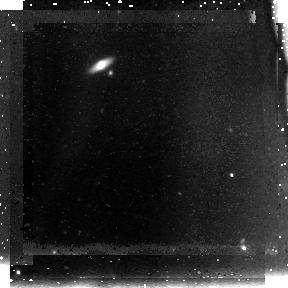
Target: SDFJ132353.1+271631
Instrument: NICMOS/NIC3
Filter: F110W
Exposure: 1.5 h
Observation ID: na2k10010

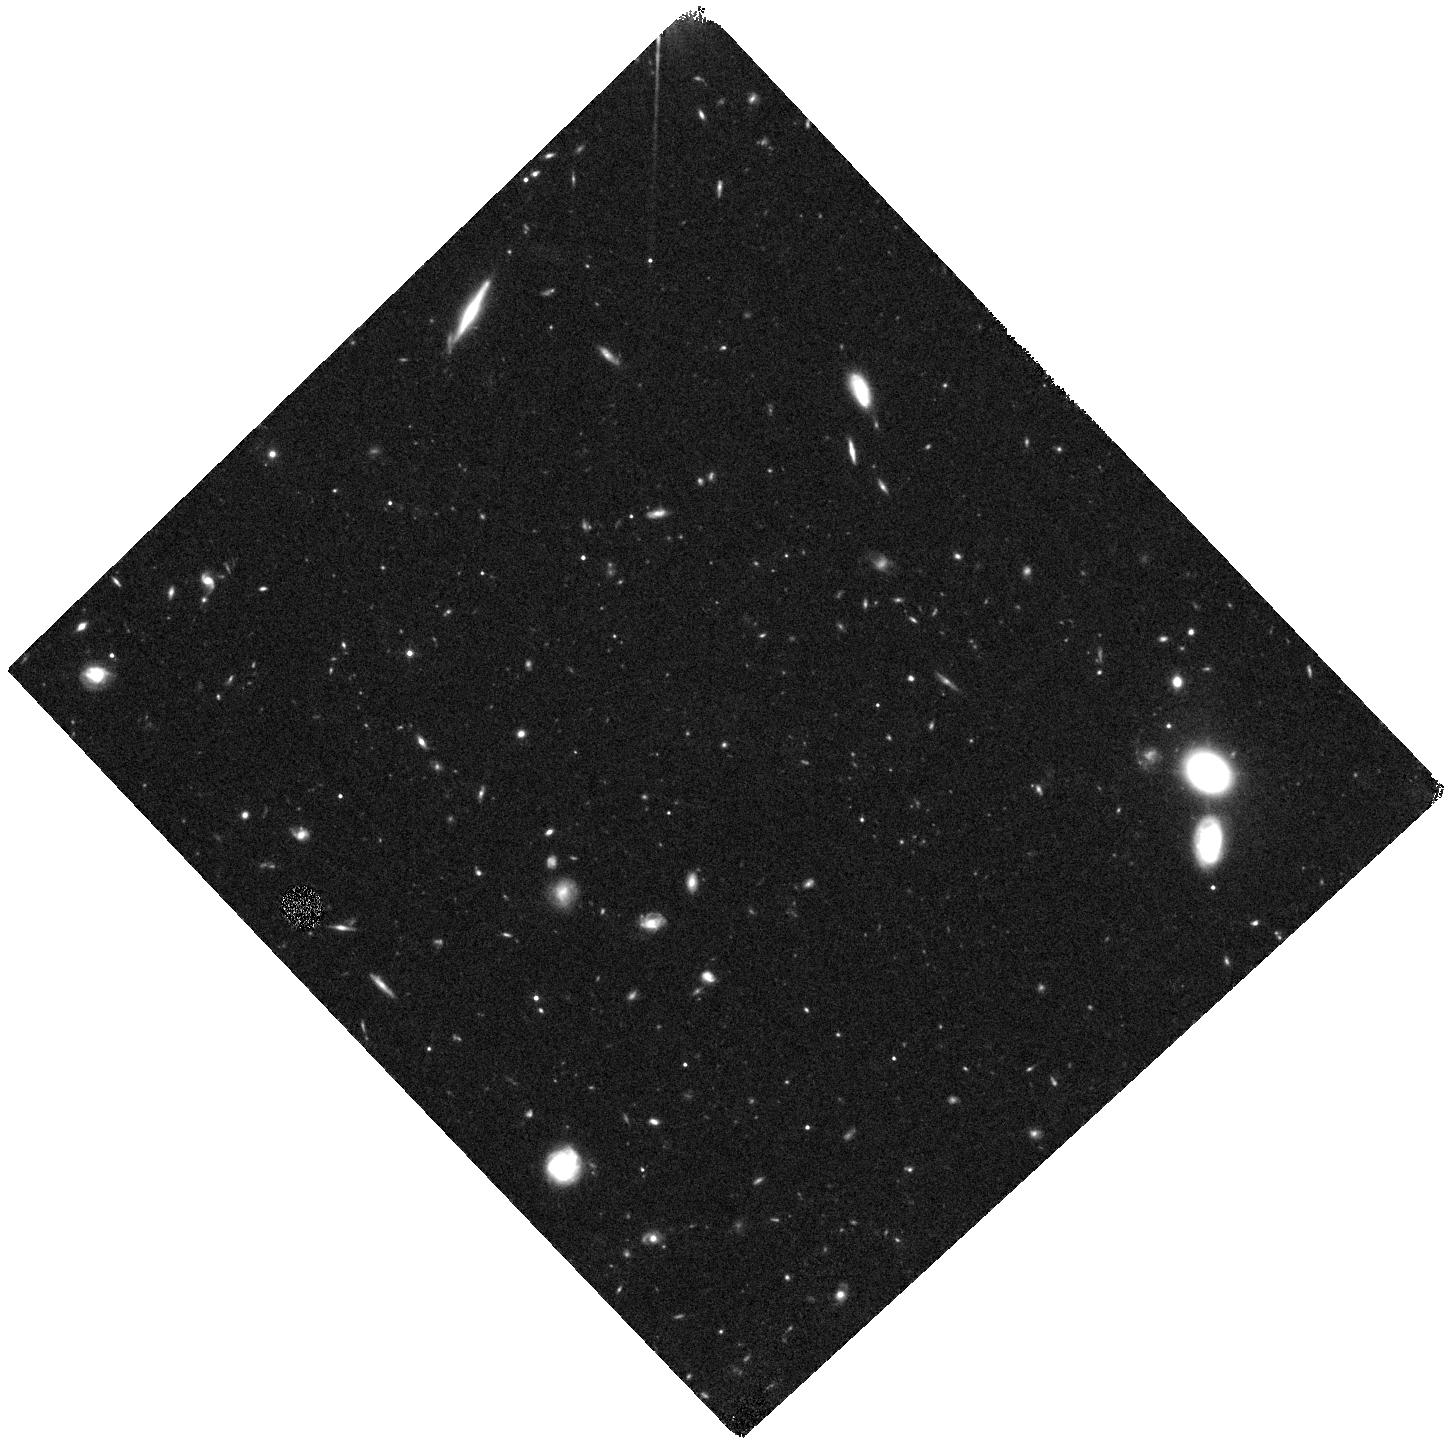
Target: SDFJ132522.3+273520
Instrument: WFC3/IR
Filter: F125W
Exposure: 40 min
Observation ID: hst_11149_06_wfc3_ir_f125w_ia2k06

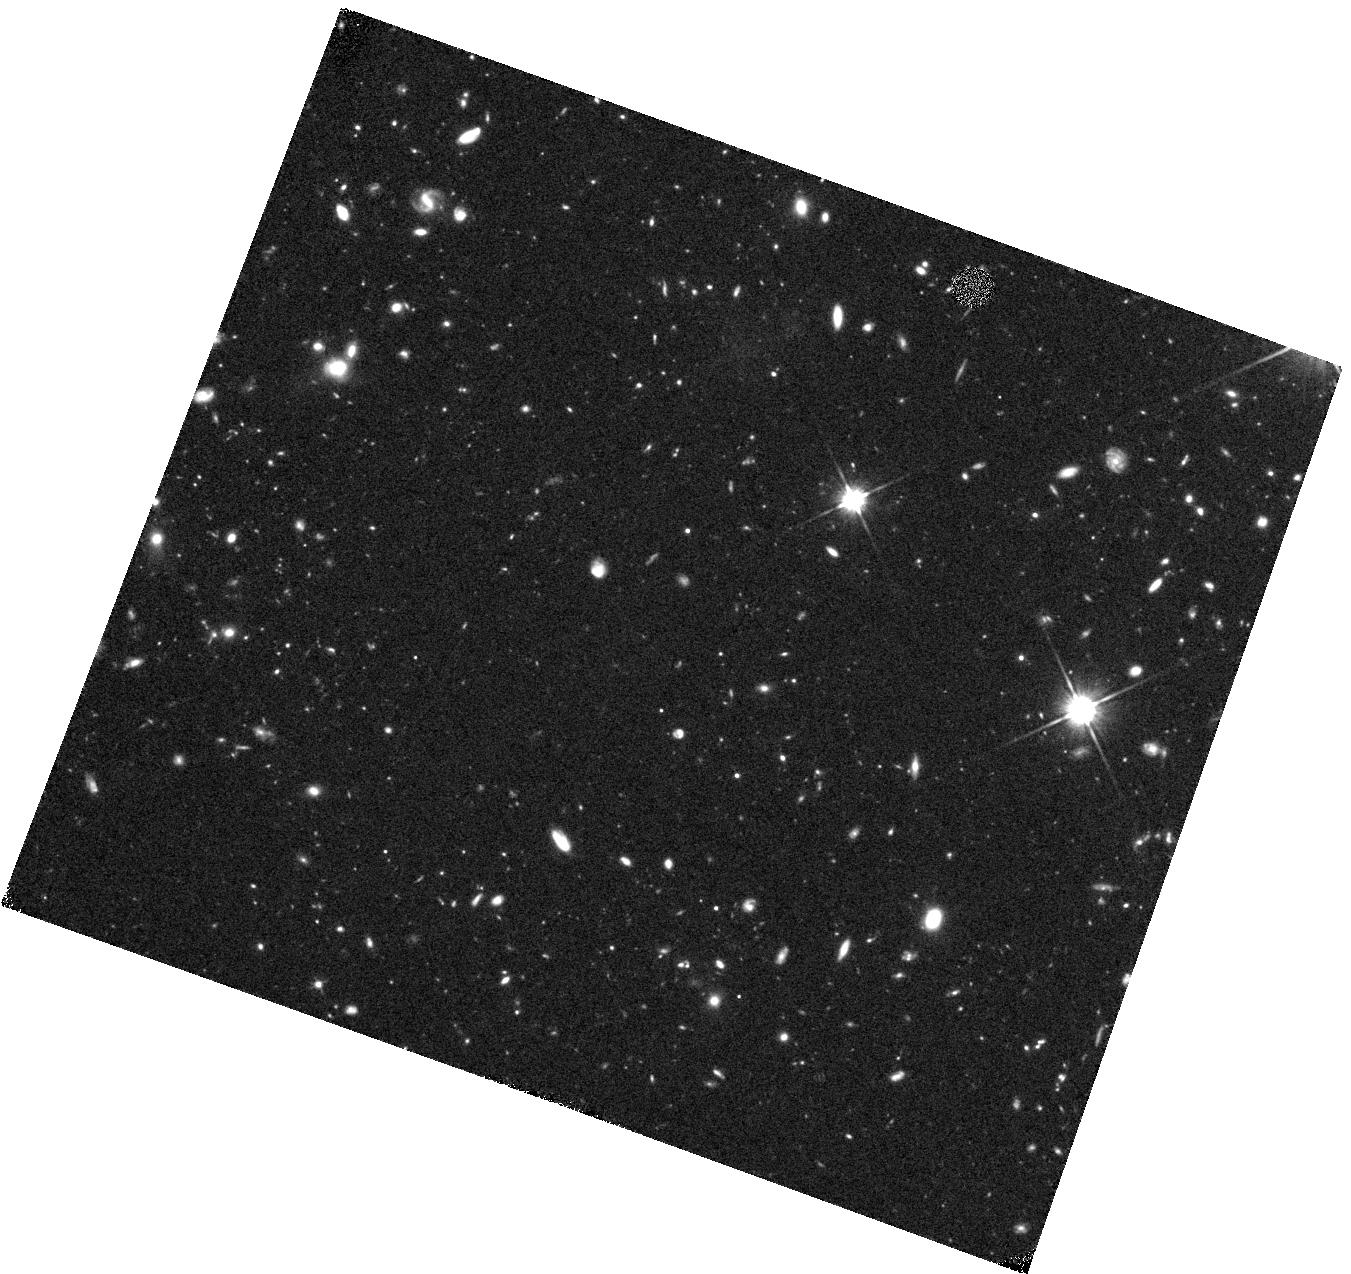
Target: SDFJ132423.7+273324
Instrument: WFC3/IR
Filter: F110W
Exposure: 40 min
Observation ID: hst_11149_03_wfc3_ir_f110w_ia2k03

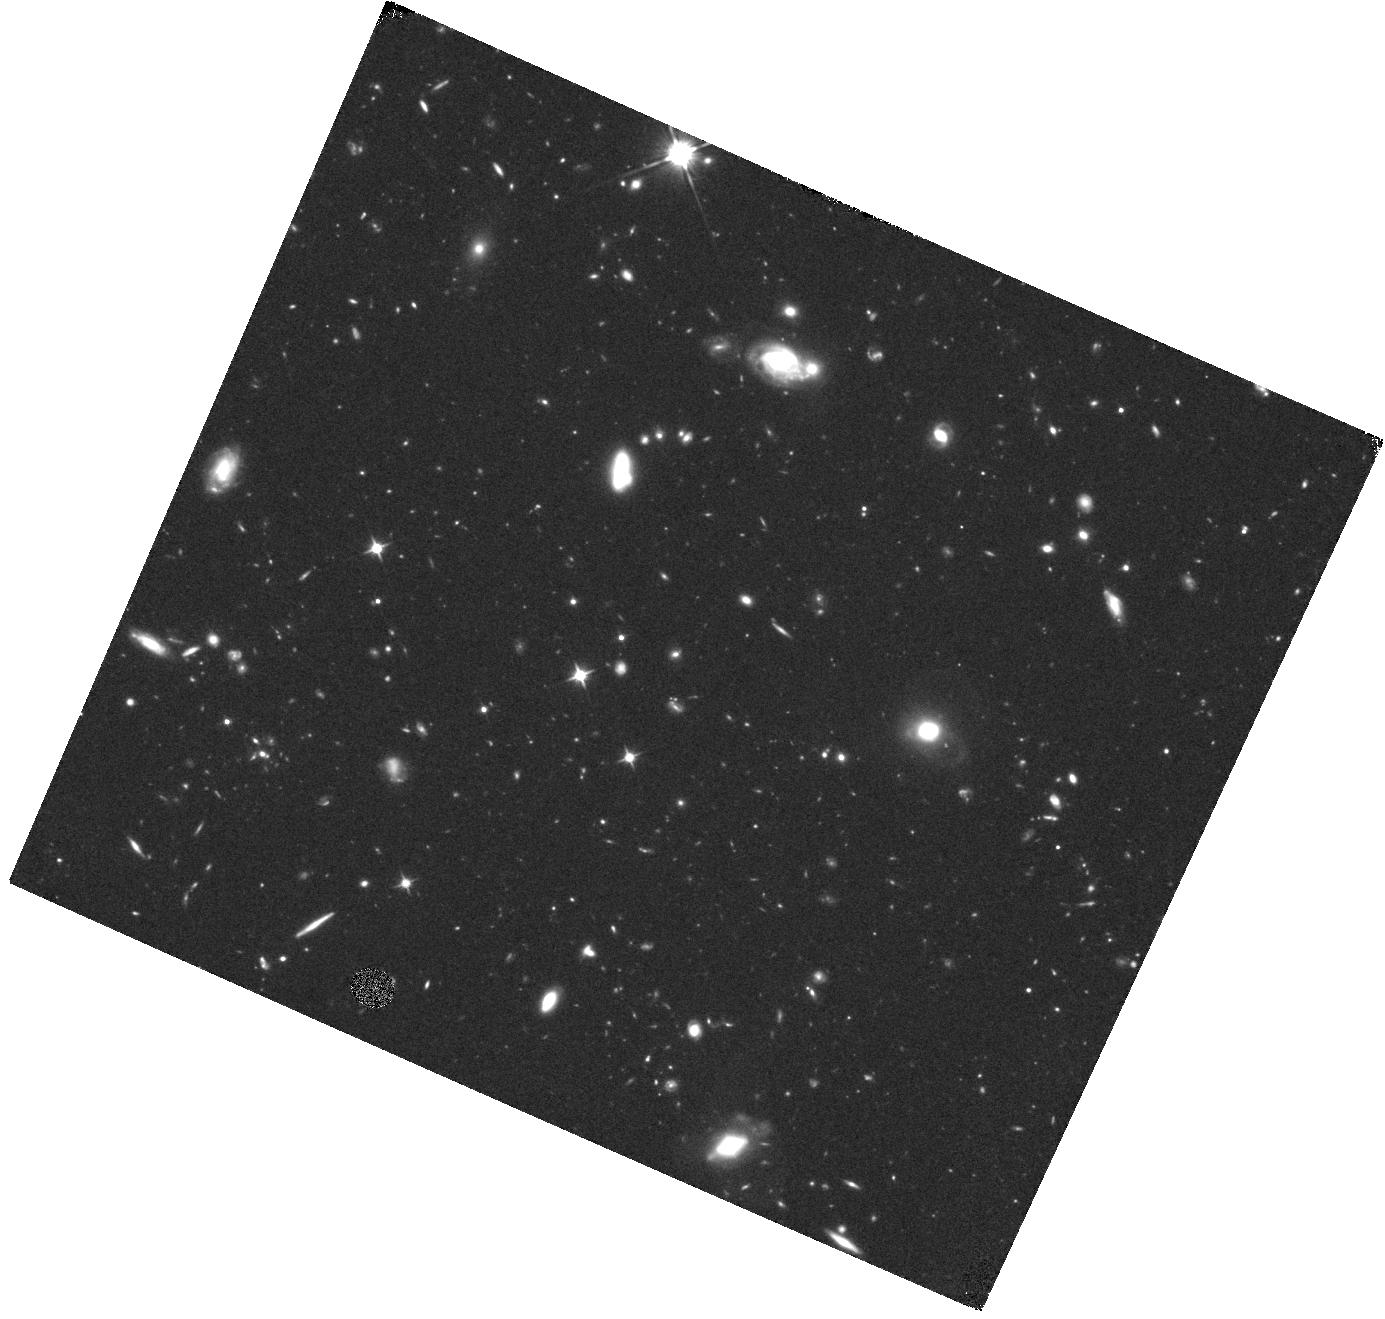
Target: SDFJ132416.4+271907
Instrument: WFC3/IR
Filter: F110W
Exposure: 40 min
Observation ID: hst_11149_20_wfc3_ir_f110w_ia2k20

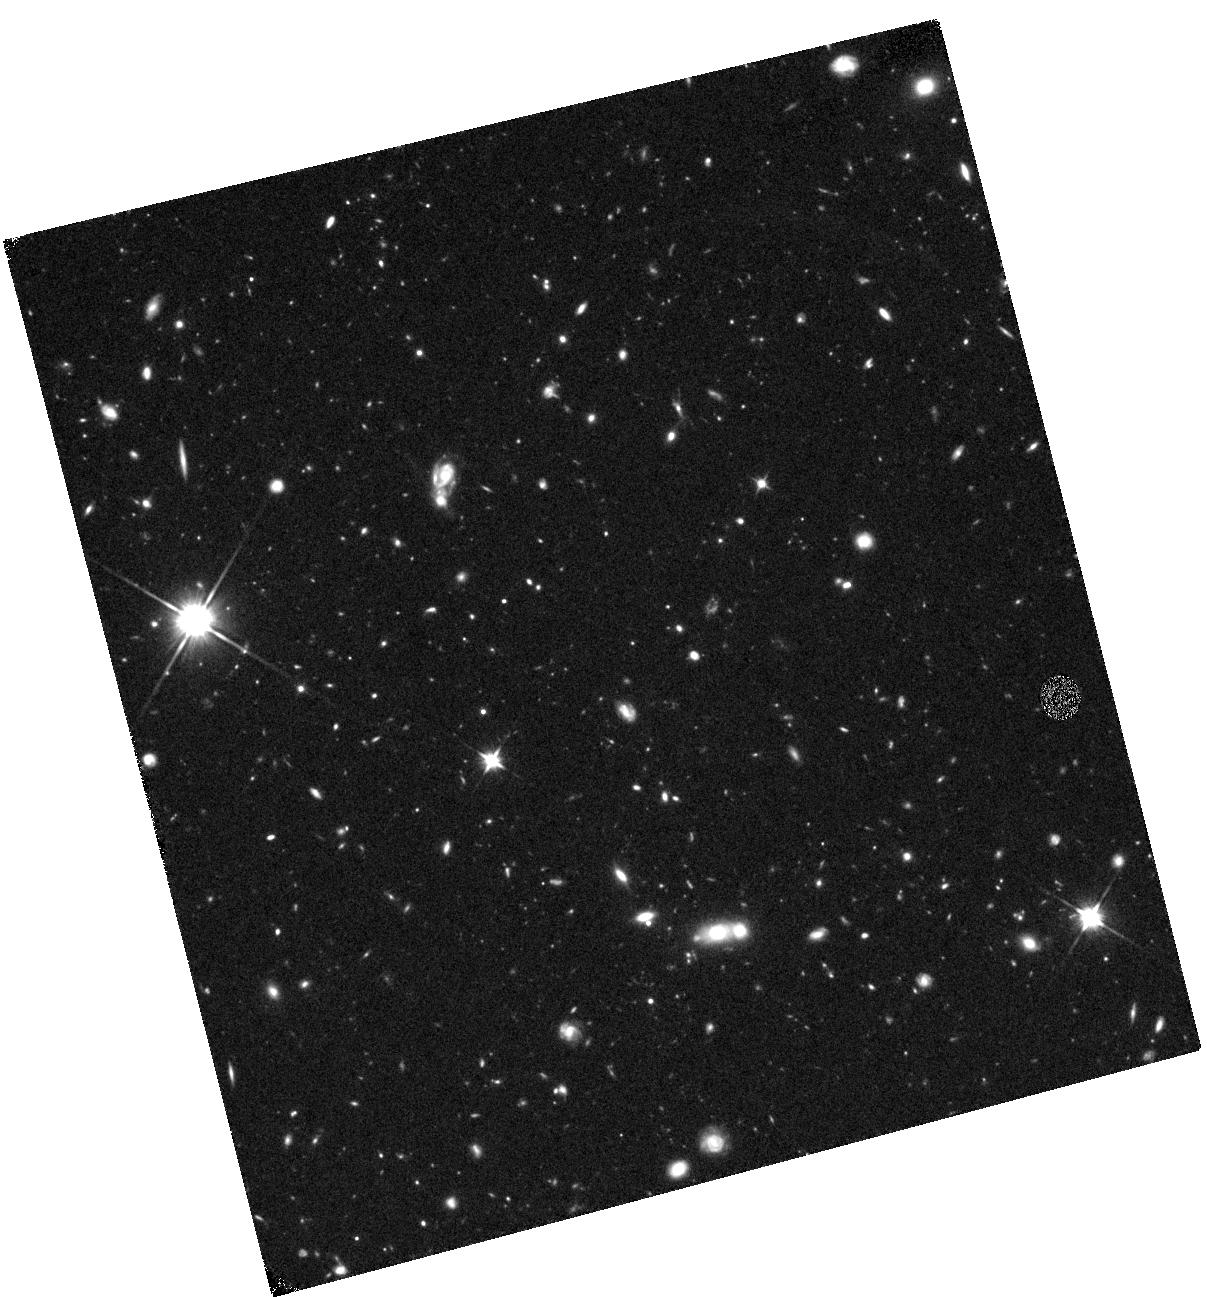
Target: SDFJ132357.1+272448
Instrument: WFC3/IR
Filter: F110W
Exposure: 40 min
Observation ID: hst_11149_07_wfc3_ir_f110w_ia2k07

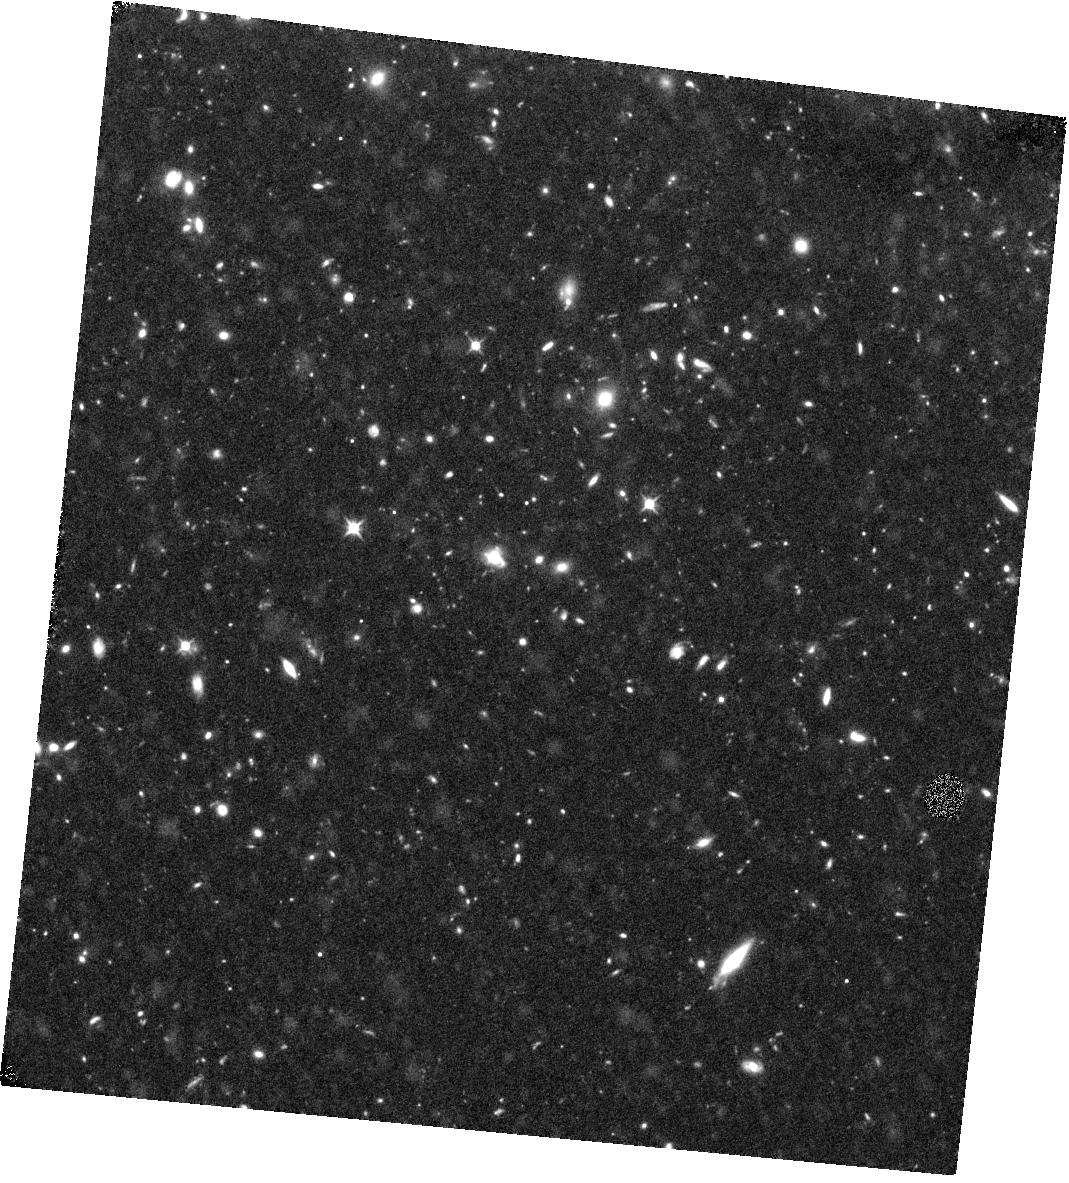
Target: SDFJ132523.4+271701
Instrument: WFC3/IR
Filter: F110W
Exposure: 40 min
Observation ID: hst_11149_19_wfc3_ir_f110w_ia2k19

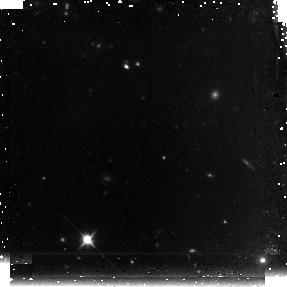
Target: SDFJ132418.4+271633
Instrument: NICMOS/NIC3
Filter: F160W
Exposure: 1.5 h
Observation ID: na2k18020

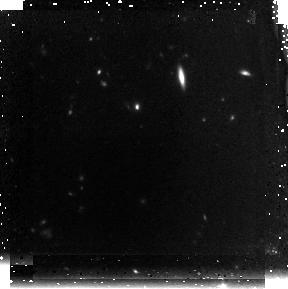
Target: SDFJ132400.3+273238
Instrument: NICMOS/NIC3
Filter: F160W
Exposure: 1.5 h
Observation ID: na2k13020

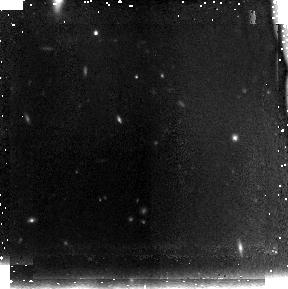
Target: SDFJ132408.3+271543
Instrument: NICMOS/NIC3
Filter: F110W
Exposure: 43 min
Observation ID: na2k01010

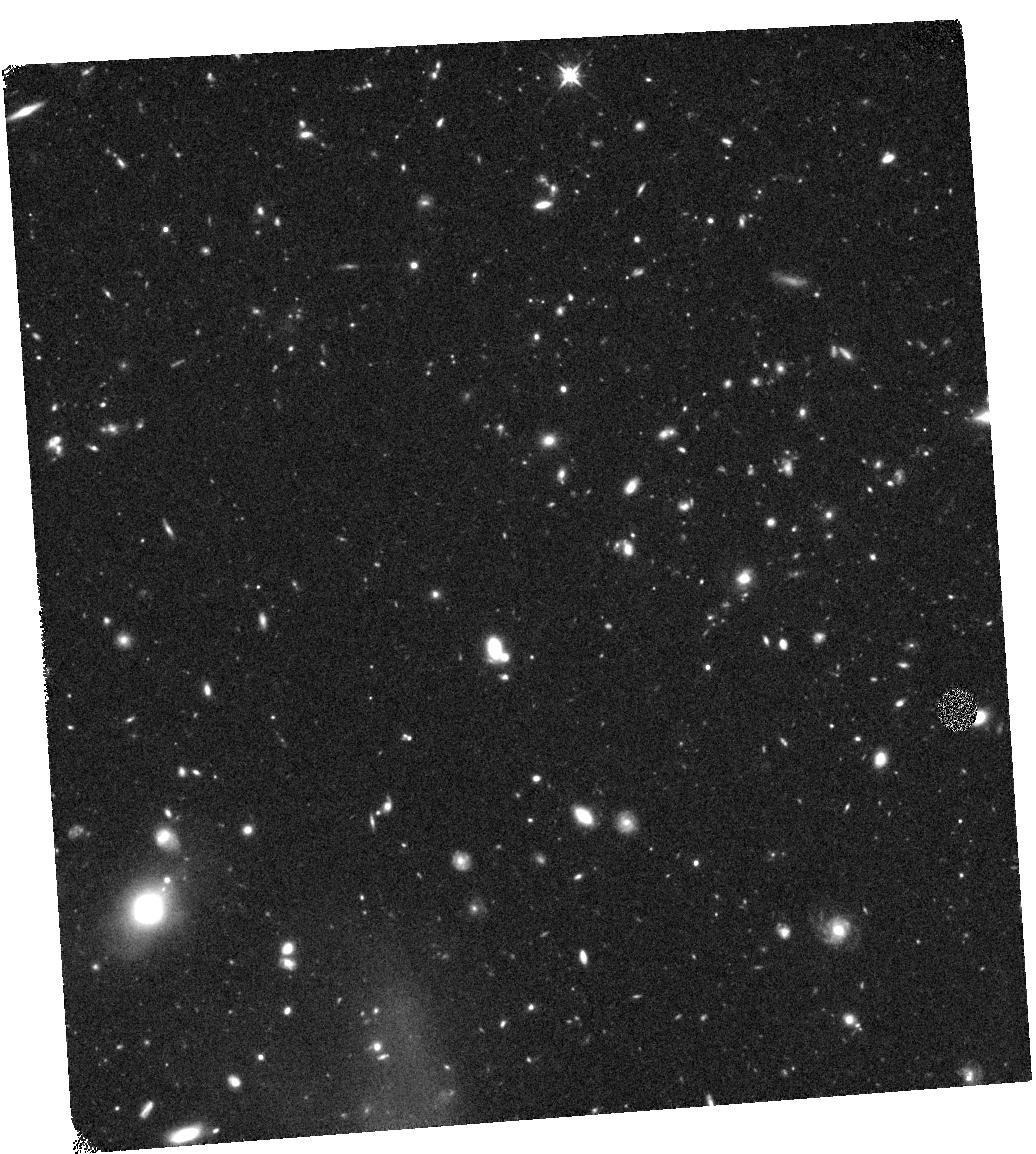
Target: SDFJ132518.8+273043
Instrument: WFC3/IR
Filter: F125W
Exposure: 44 min
Observation ID: hst_11149_08_wfc3_ir_f125w_ia2k08

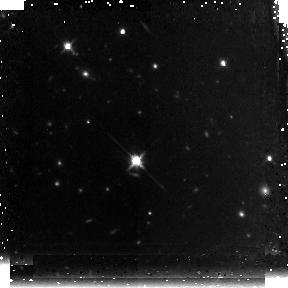
Target: SDFJ132431.5+271509
Instrument: NICMOS/NIC3
Filter: F160W
Exposure: 1.5 h
Observation ID: na2k16020

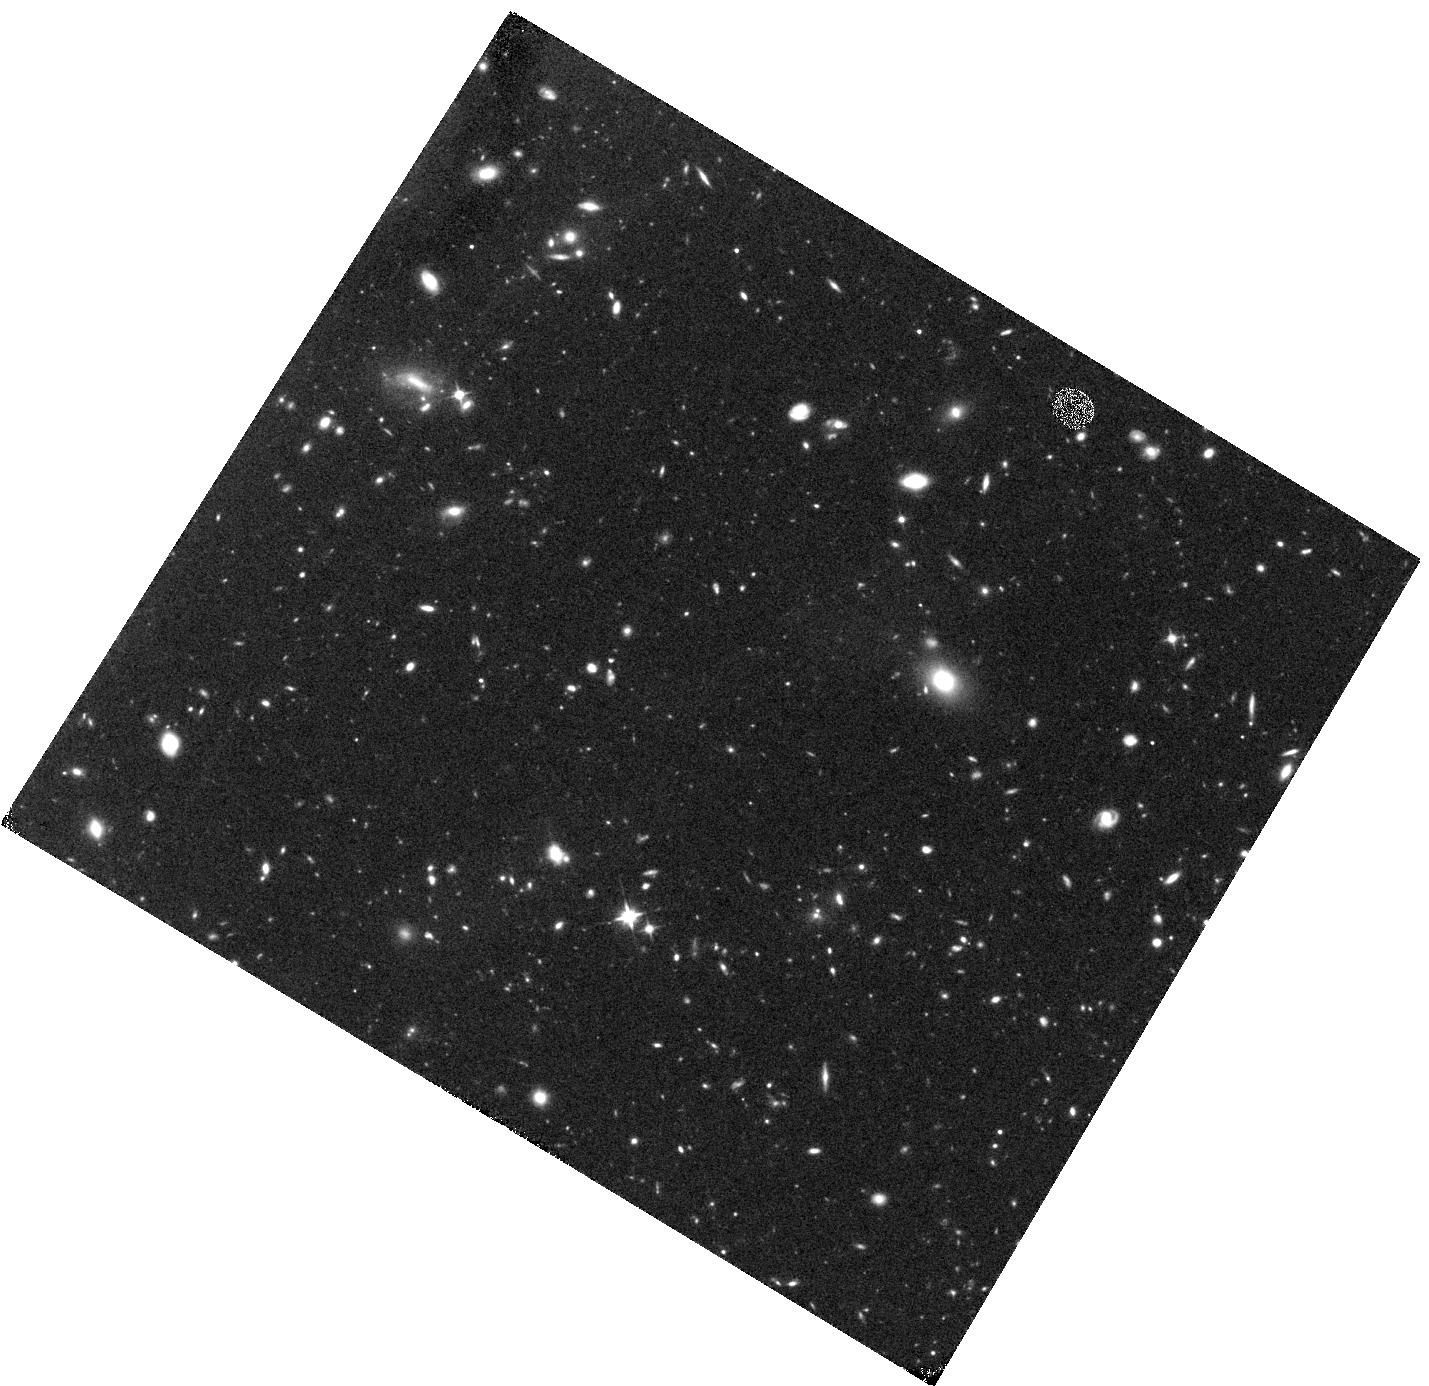
Target: SDFJ132519.4+271829
Instrument: WFC3/IR
Filter: F110W
Exposure: 40 min
Observation ID: hst_11149_17_wfc3_ir_f110w_ia2k17

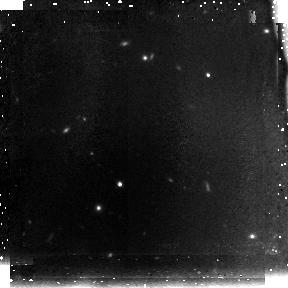
Target: SDFJ132426.5+271600
Instrument: NICMOS/NIC3
Filter: F110W
Exposure: 1.5 h
Observation ID: na2k15010

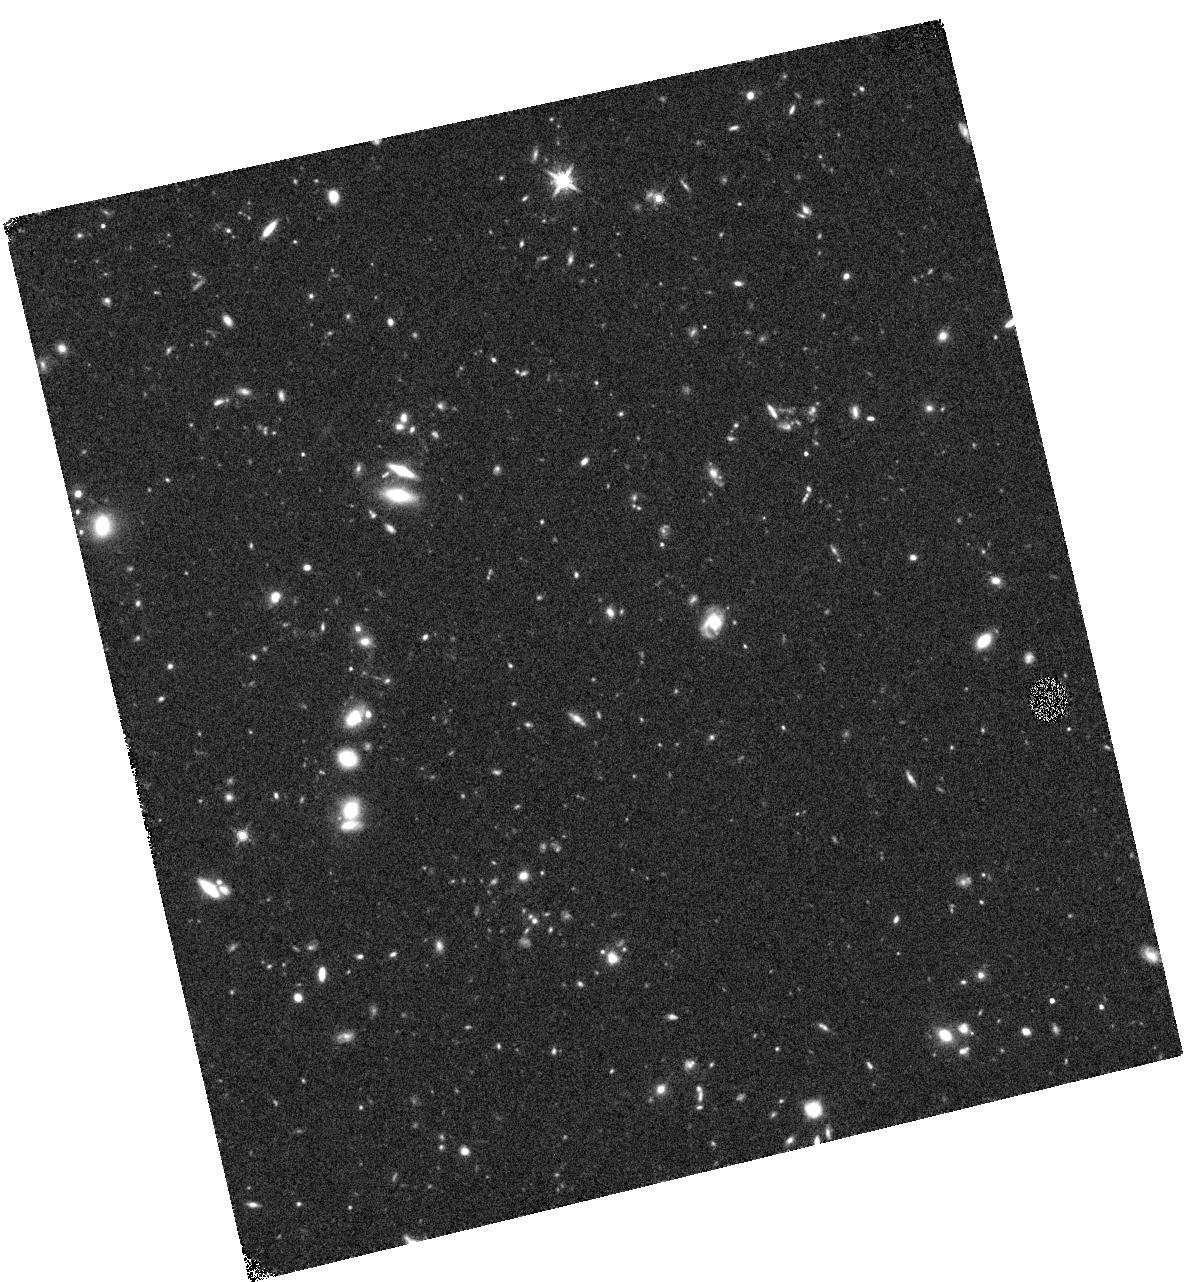
Target: SDFJ132416.1+274411
Instrument: WFC3/IR
Filter: F160W
Exposure: 40 min
Observation ID: hst_11149_04_wfc3_ir_f160w_ia2k04

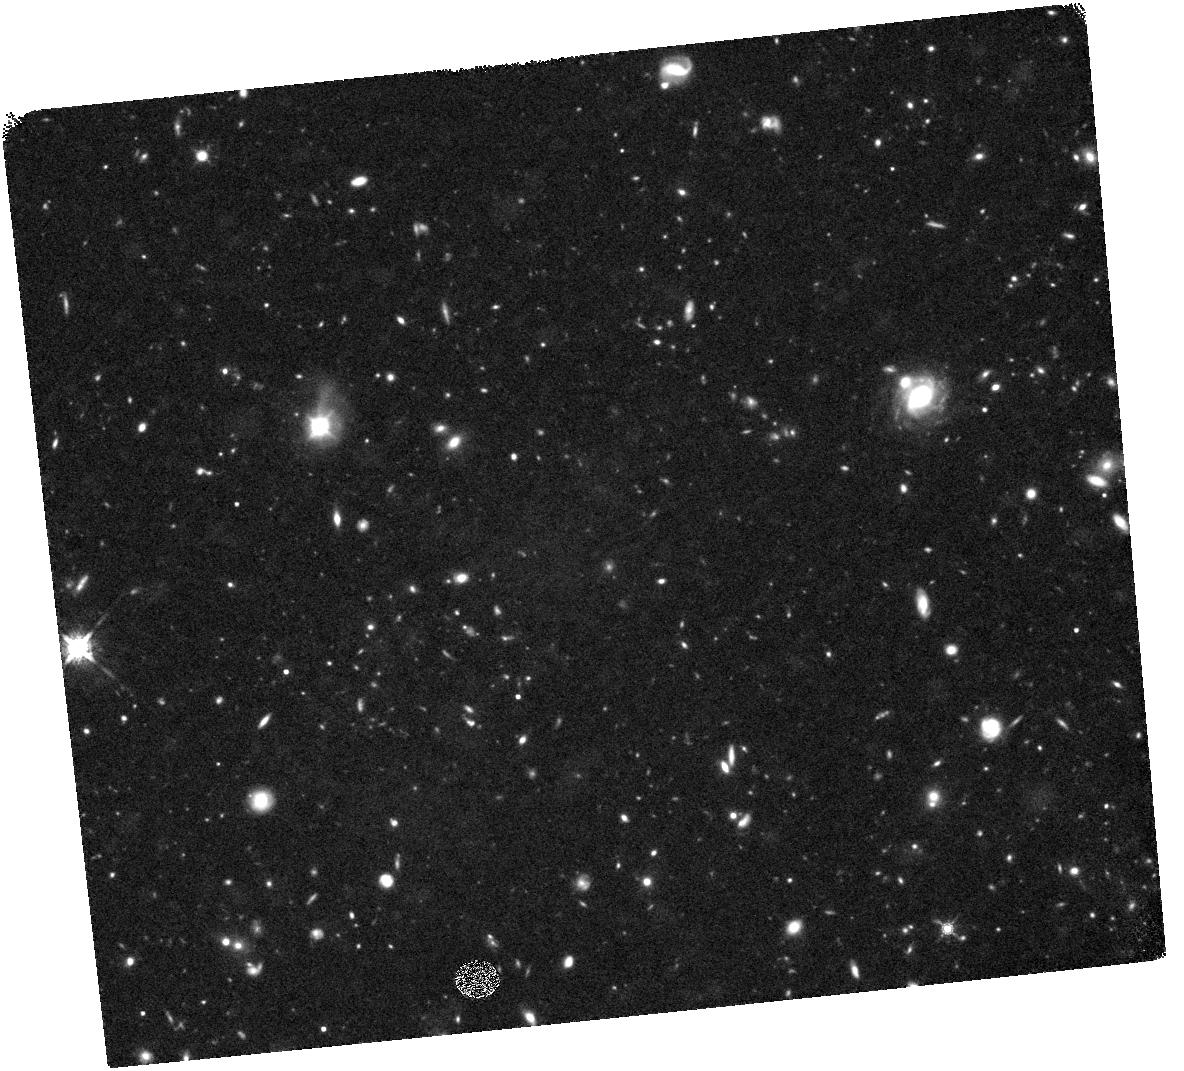
Target: SDFJ132415.7+273058
Instrument: WFC3/IR
Filter: F160W
Exposure: 40 min
Observation ID: hst_11149_02_wfc3_ir_f160w_ia2k02

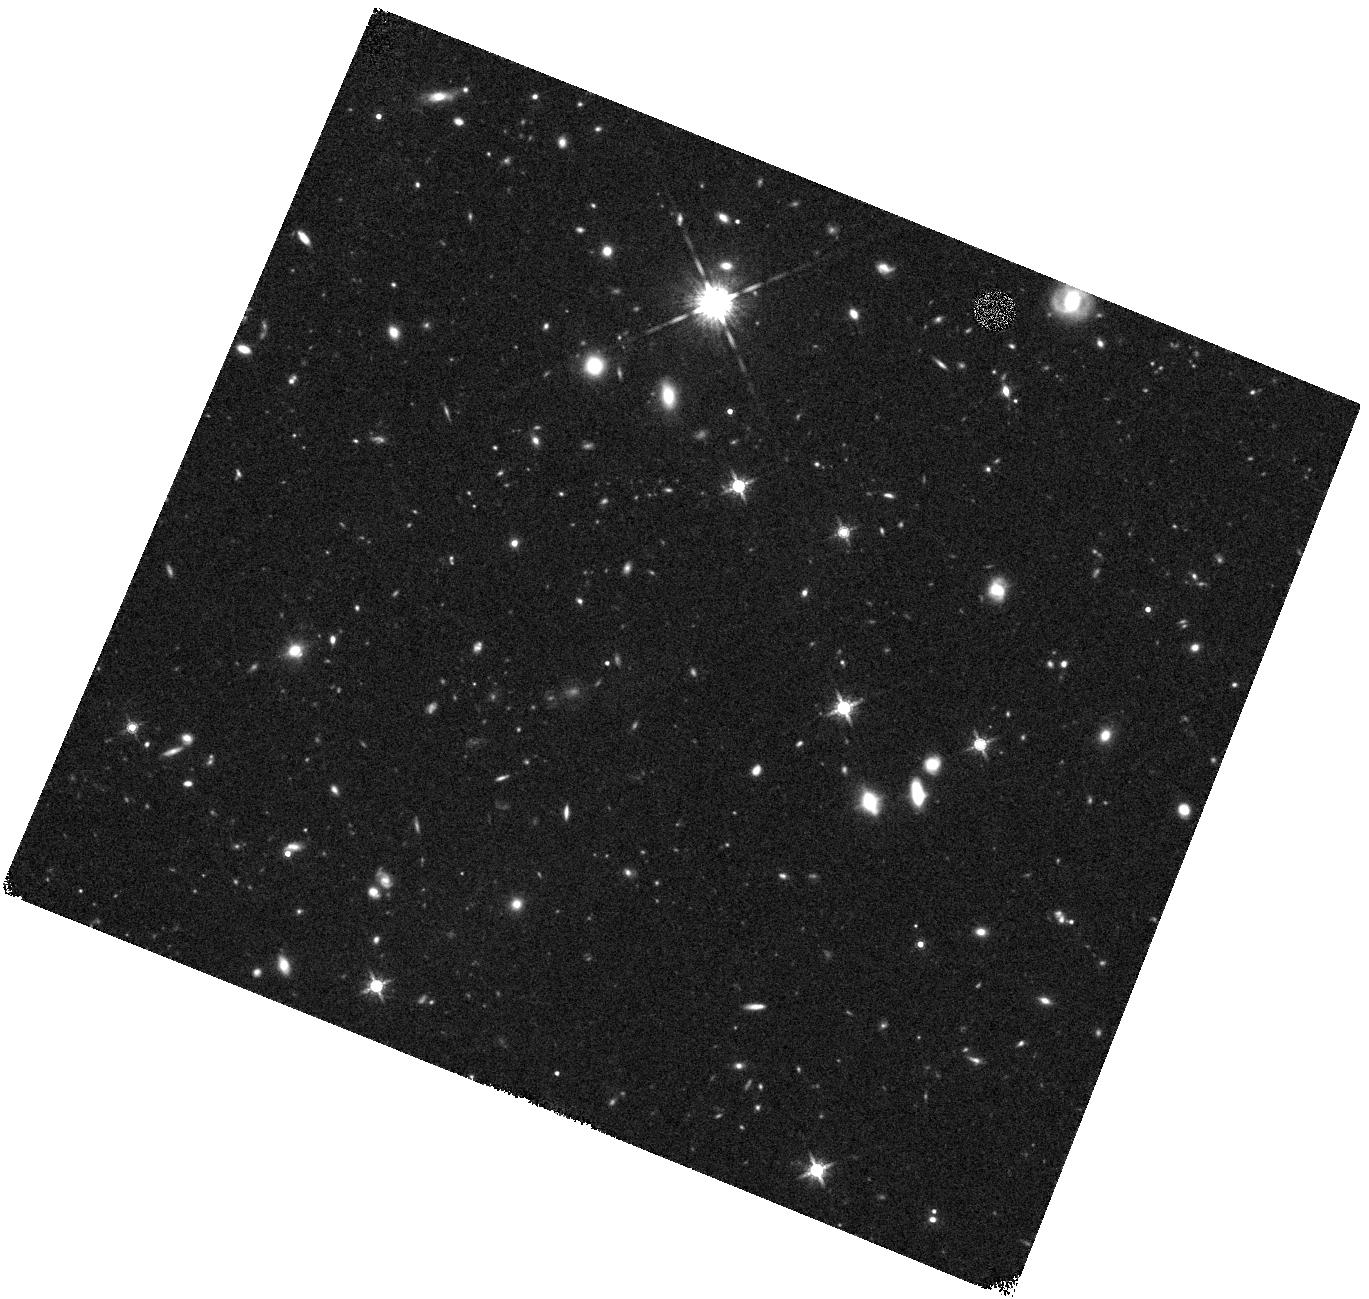
Target: SDFJ132442.5+272423
Instrument: WFC3/IR
Filter: F160W
Exposure: 40 min
Observation ID: hst_11149_14_wfc3_ir_f160w_ia2k14

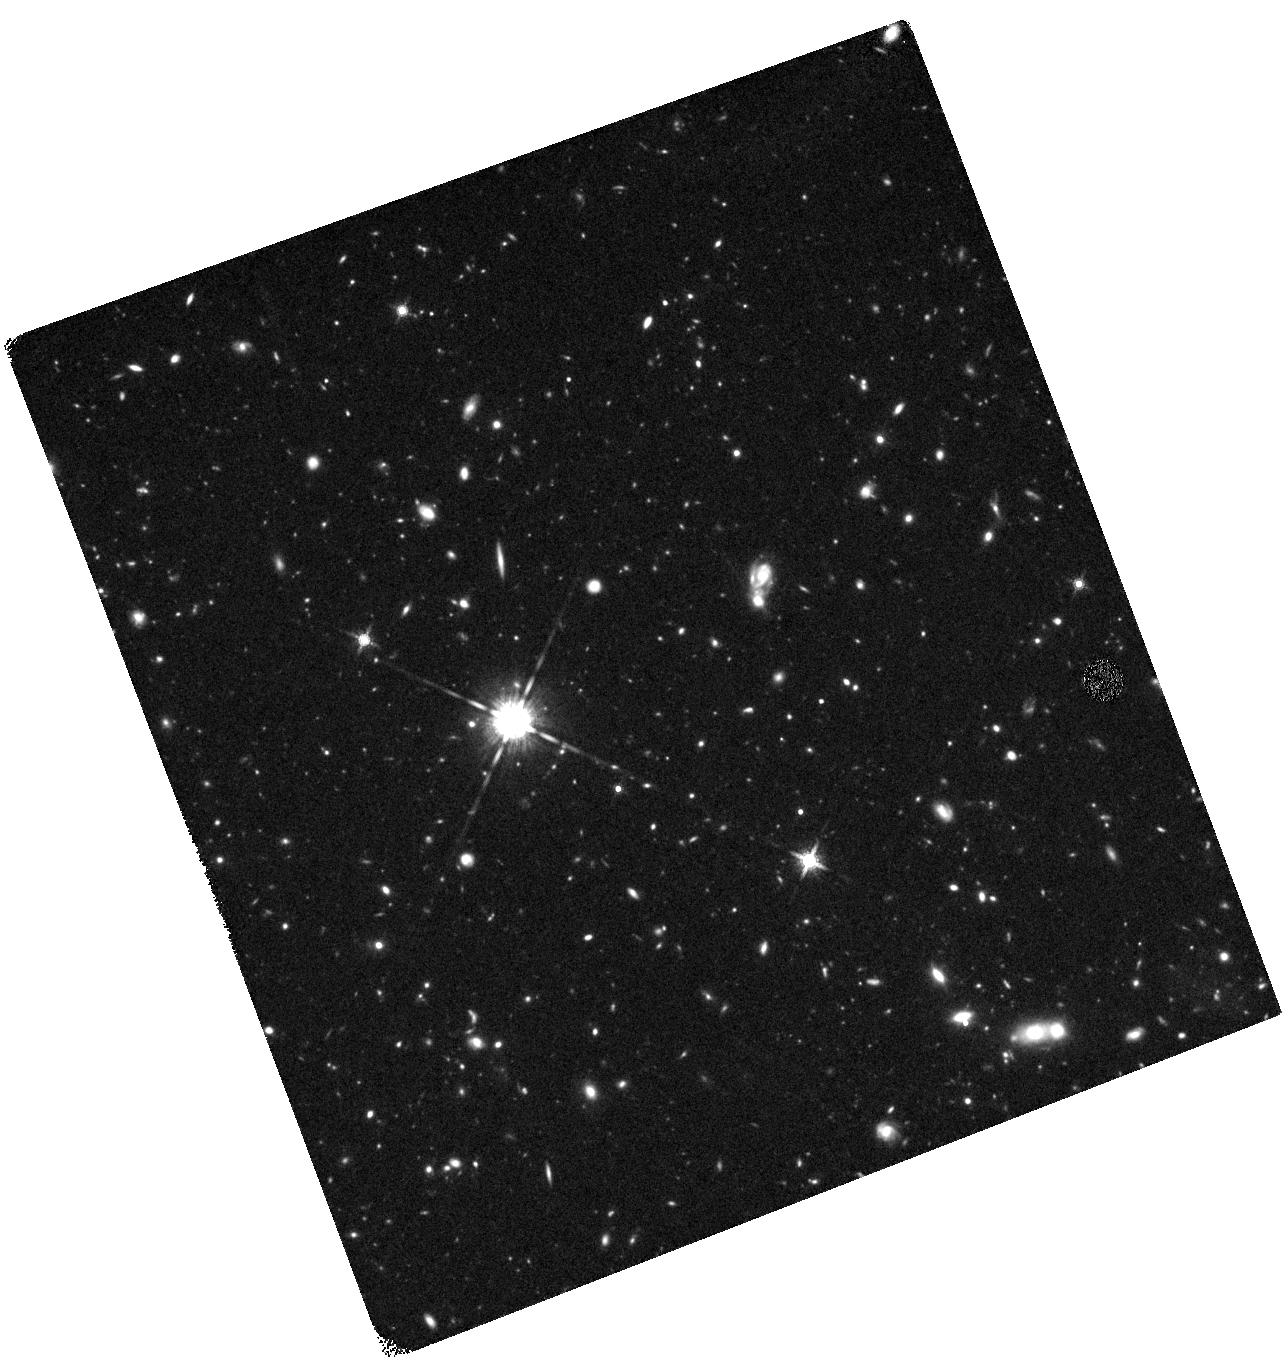
Target: SDFJ132359.8+272456
Instrument: WFC3/IR
Filter: F160W
Exposure: 1.4 h
Observation ID: hst_11149_05_wfc3_ir_f160w_ia2k05

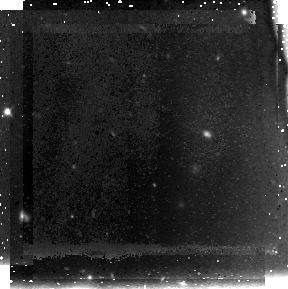
Target: SDFJ132345.6+271701
Instrument: NICMOS/NIC3
Filter: F110W
Exposure: 1.5 h
Observation ID: na2k12010

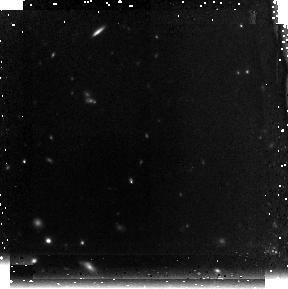
Target: SDFJ132410.8+271928
Instrument: NICMOS/NIC3
Filter: F160W
Exposure: 1.5 h
Observation ID: na2k09020

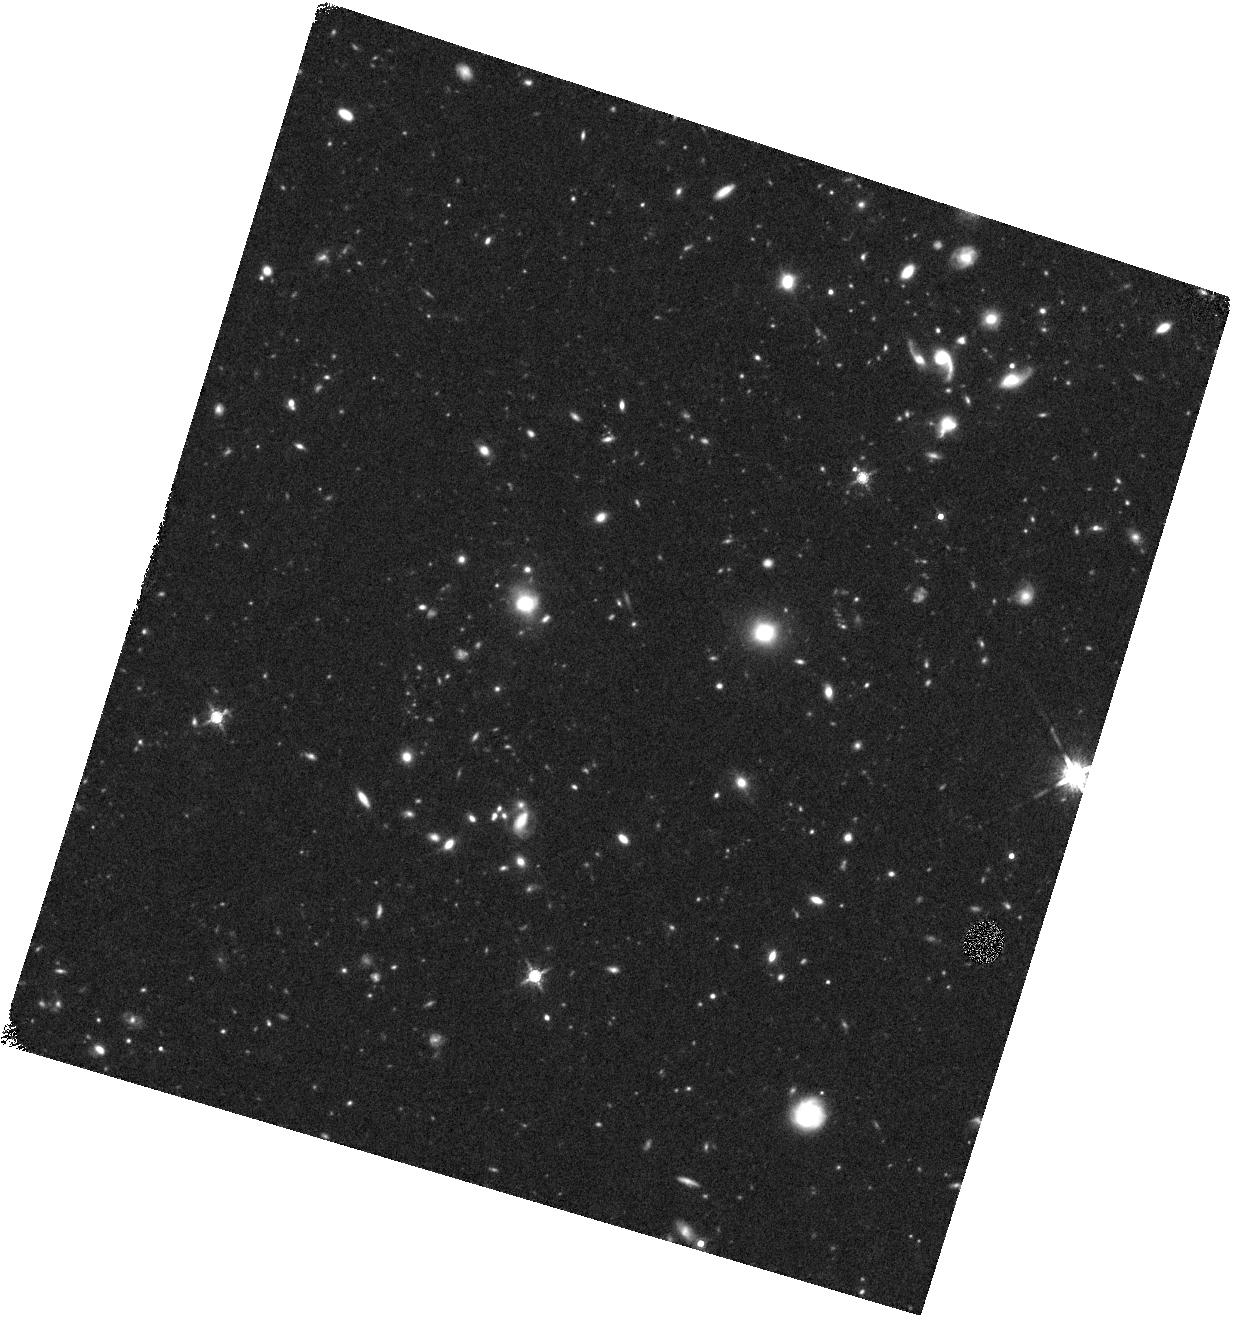
Target: SDFJ132440.6+273607
Instrument: WFC3/IR
Filter: F160W
Exposure: 40 min
Observation ID: hst_11149_11_wfc3_ir_f160w_ia2k11

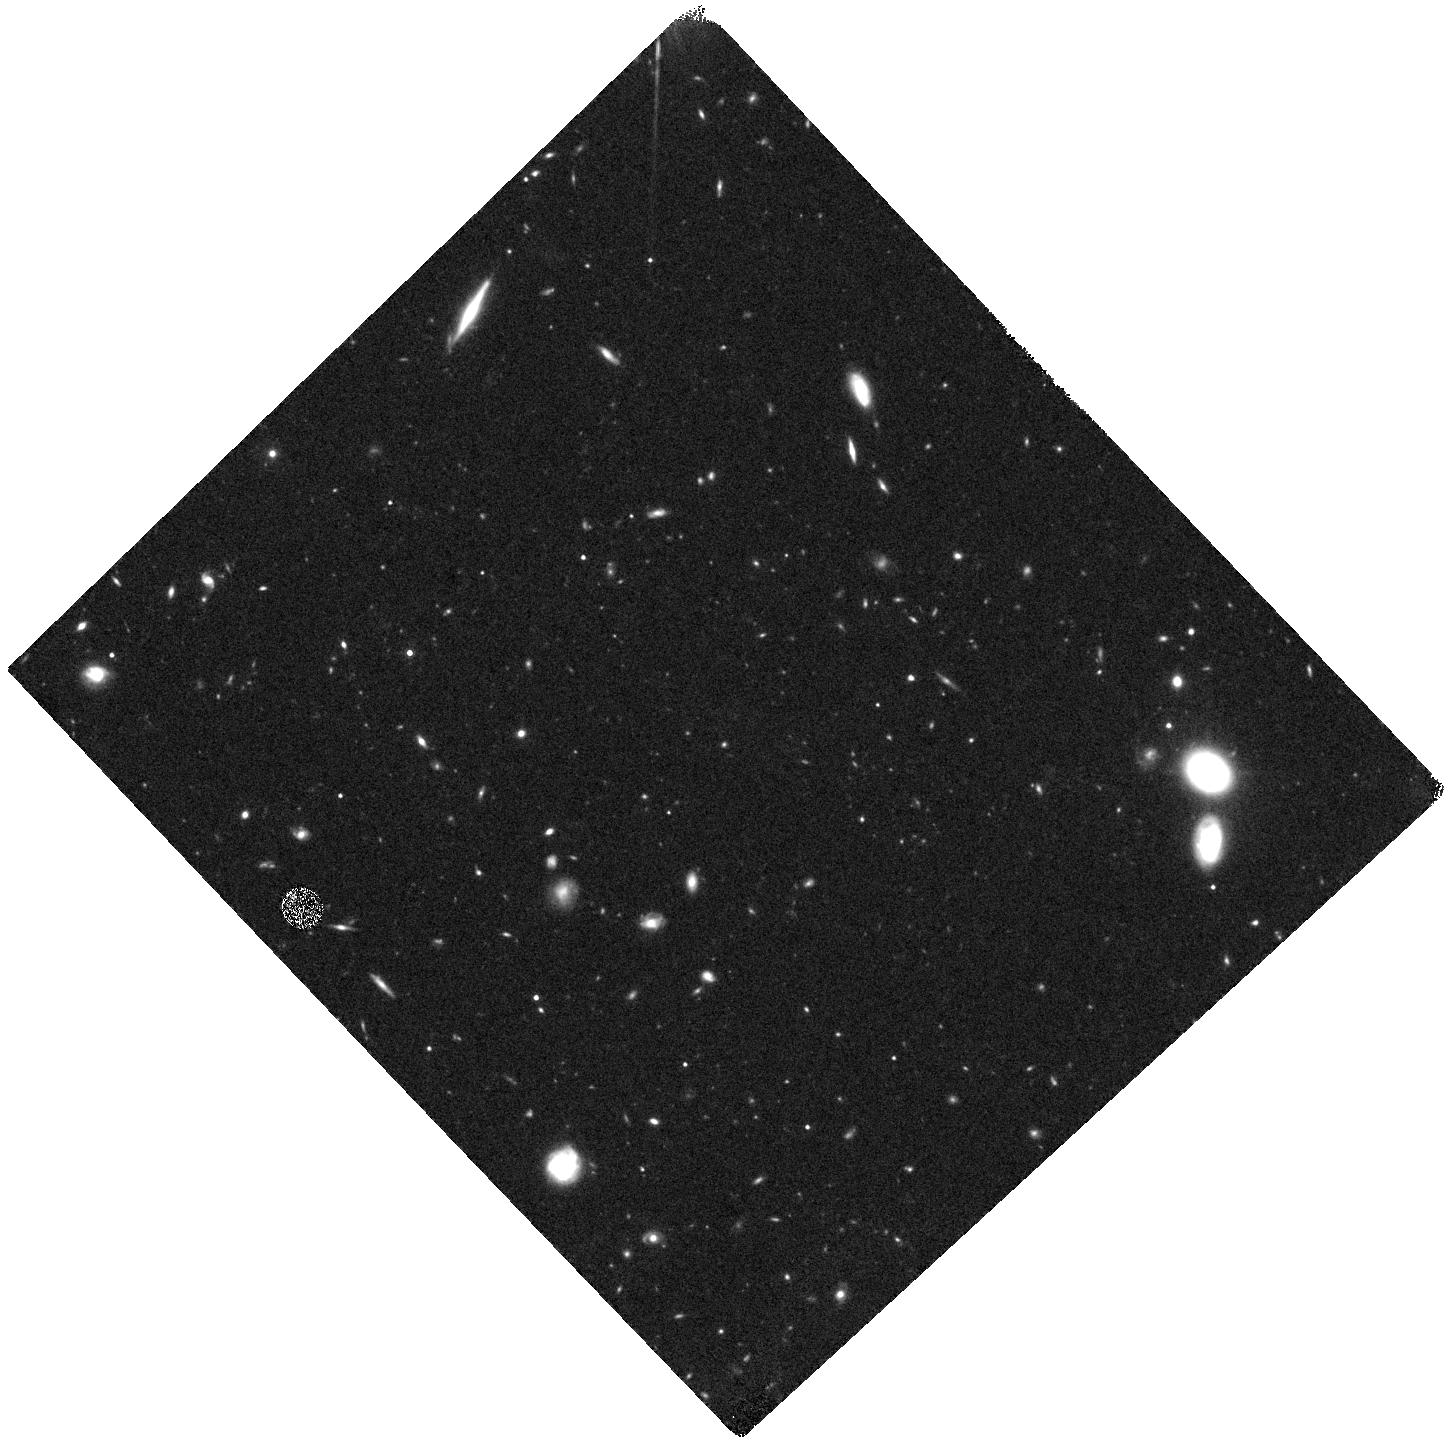
Target: SDFJ132522.3+273520
Instrument: WFC3/IR
Filter: F160W
Exposure: 40 min
Observation ID: hst_11149_06_wfc3_ir_f160w_ia2k06

Characterizing the Stellar Populations in Lyman-Alpha Emitters and Lyman Break Galaxies at 5.7<z<7 in the Subaru Deep Field (PI: Egami, Eiichi)

The epoch of reionization marks a major phase transition of the Universe, during which the intergalactic space became transparent to UV photons. Determining when this occurred and the physical processes involved represents the latest frontier in observational cosmology. Over the last few years, searches have intensified to identify the population of high-redshift (z>6) galaxies that might be responsible for this process, but the progress is hampered partly by the difficulty of obtaining physical information (stellar mass, age, star formation rate/history) for individual sources. This is because the number of z>6 galaxies that have both secure spectroscopic redshifts and high-quality infrared photometry (especially with Spitzer/IRAC) is still fairly small. Considering that only several photometric points are available per source, and that many model SEDs are highly degenerate, it is crucial to obtain as many observational constraints as possible for each source to ensure the validity of SED modeling. To better understand the physical properties of high-redshift galaxies, we propose here to conduct HST/NICMOS (72 orbits) and Spitzer/IRAC (102 hours) imaging of spectroscopically confirmed, bright (z<26 mag (AB)) Ly-alpha emitters (LAEs) and Lyman-break galaxies (LBGs) at 5.7<z<7 selected from the Subaru Deep Field. Spectroscopic redshifts remove one critical free parameter from SED modeling while bright source magnitudes ensure high-quality photometric data. By making accurate determinations of stellar masses, ages, and star-formation histories, we will specifically address the following major questions: (1) Do LAEs and LBGs represent physically different galaxy populations at z>6 as suggested recently? (2) Is Ly-alpha emission systematically suppressed at z>6 with respect to continuum emission? (i.e., are we reaching the epoch of incomplete reionization?), and (3) Do we see any sign of abnormally young stellar population in any of the z>6 galaxies?